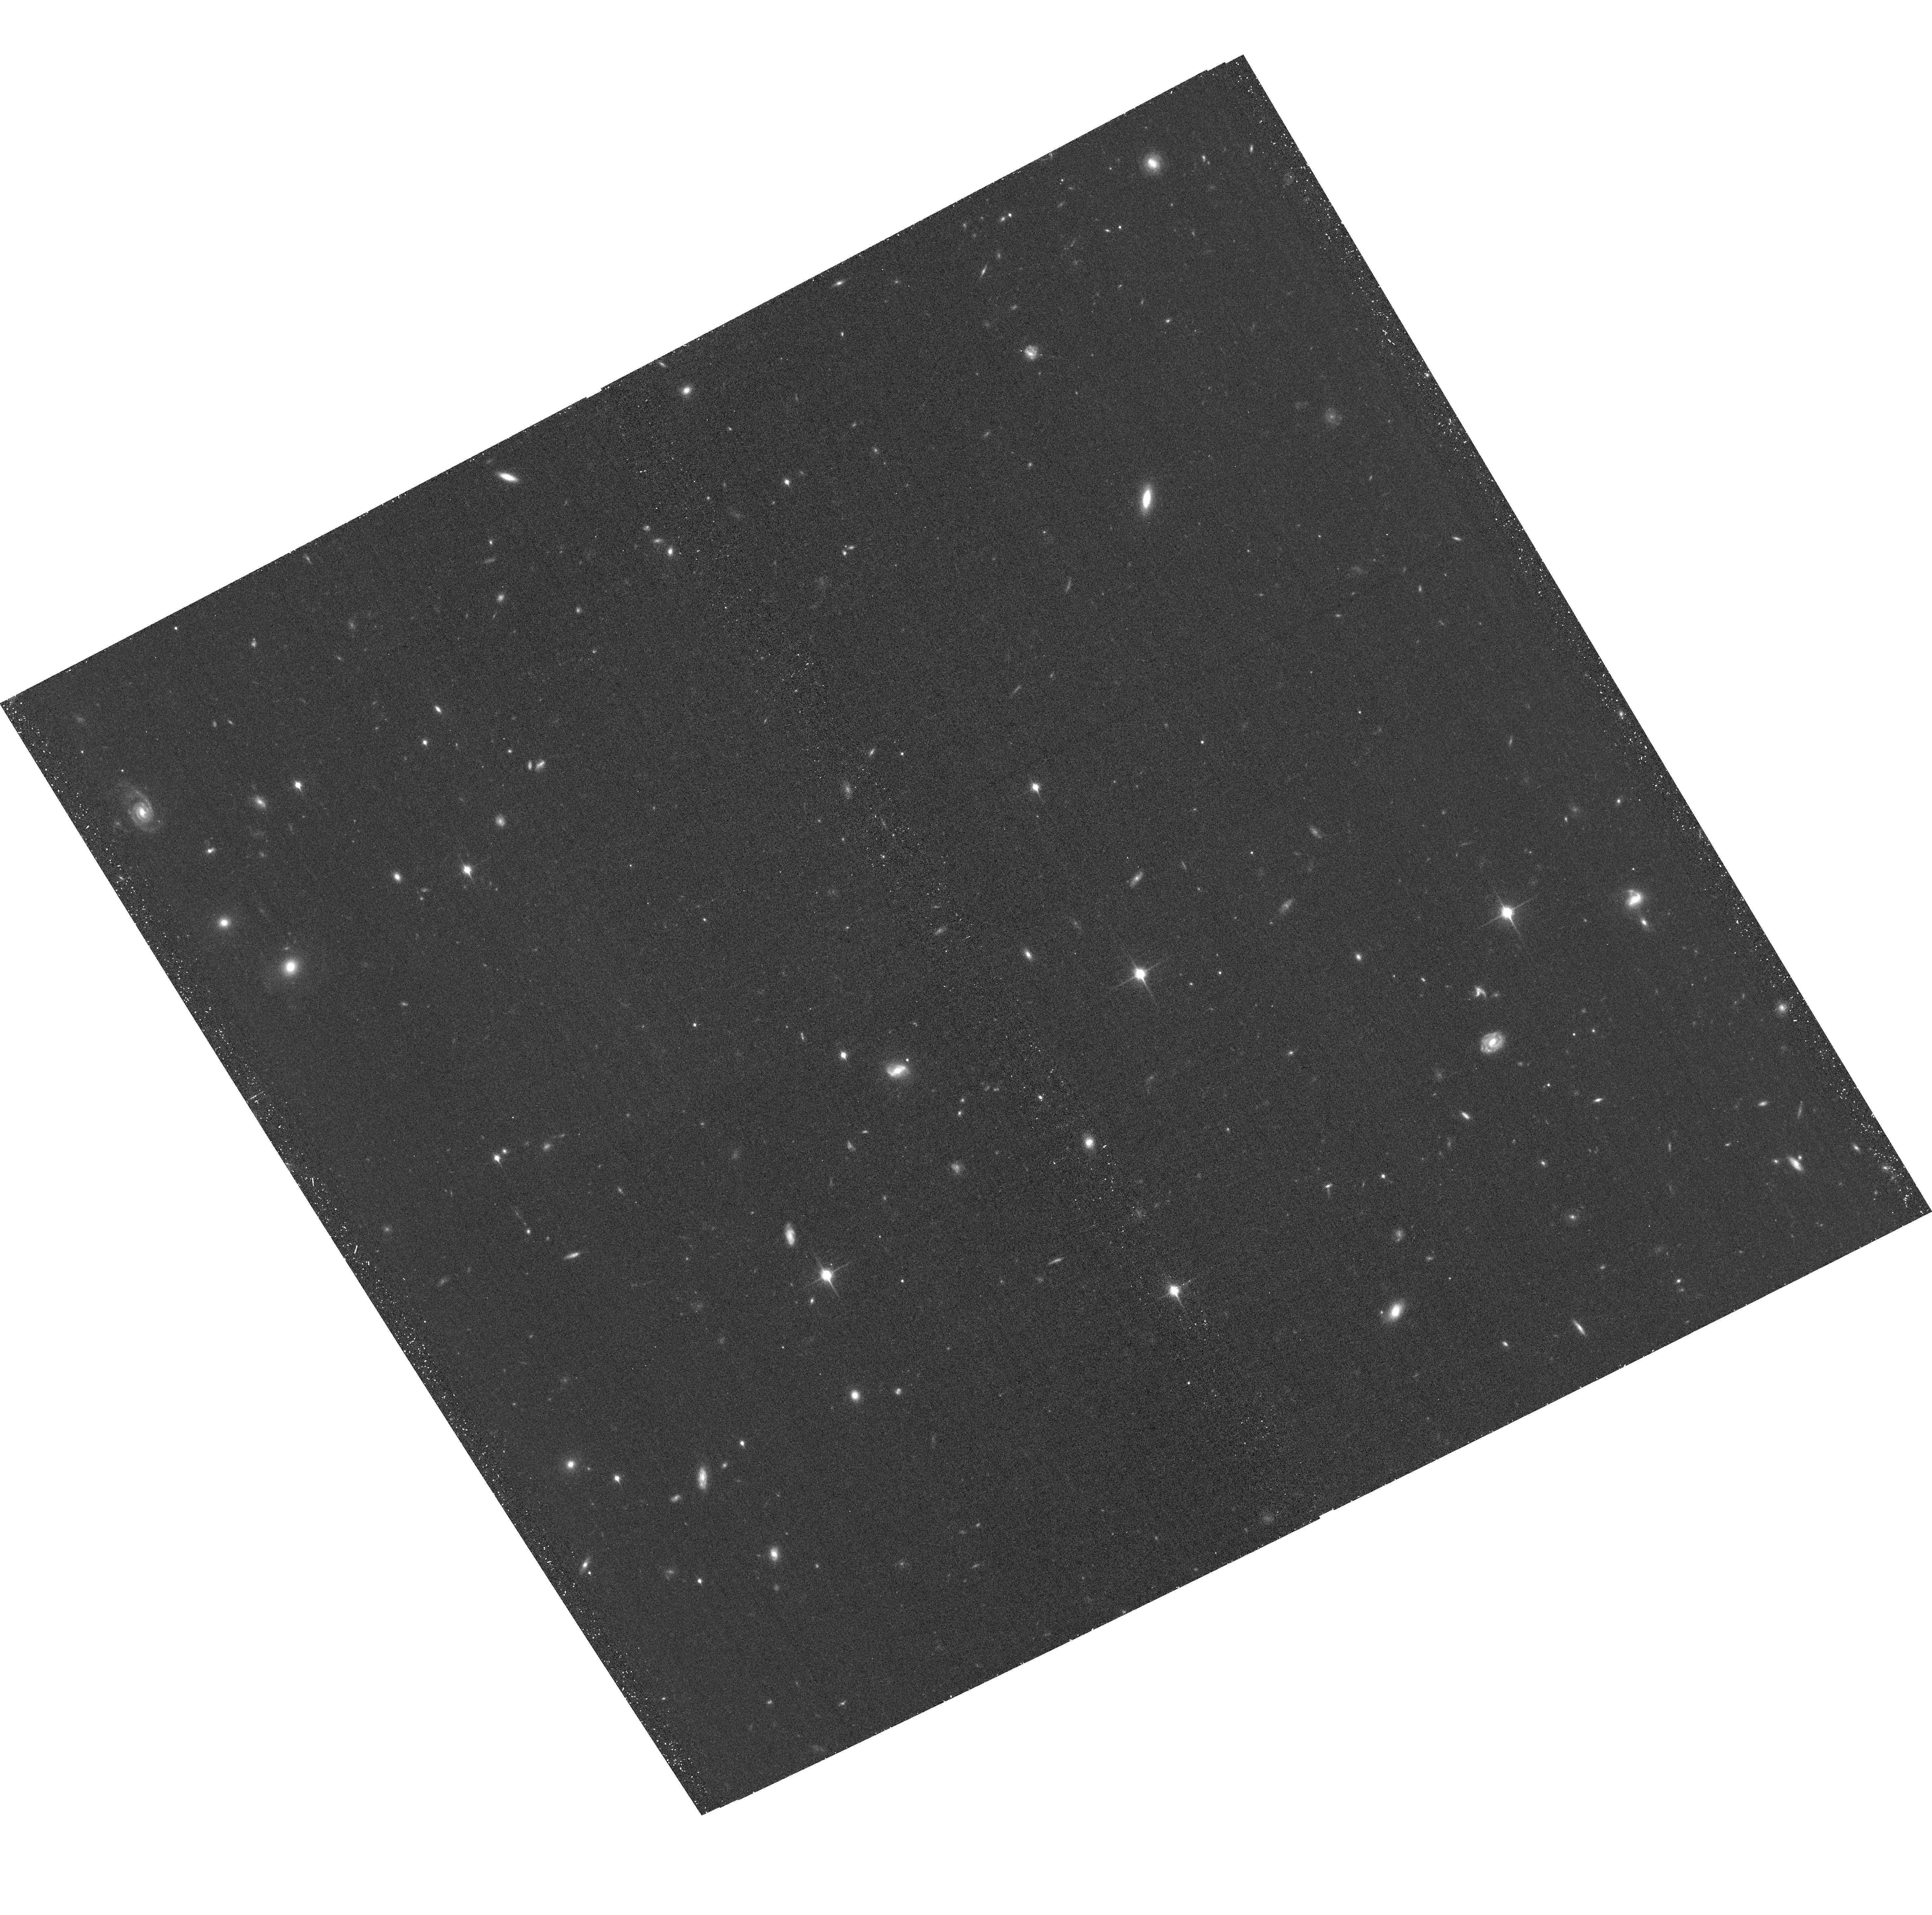
Target: CFBDSIRJ1458+10AB. Instrument: ACS/WFC. Filter: F850LP. Exposure: 39 min. Observation ID: hst_15270_05_acs_wfc_f850lp_jdil05

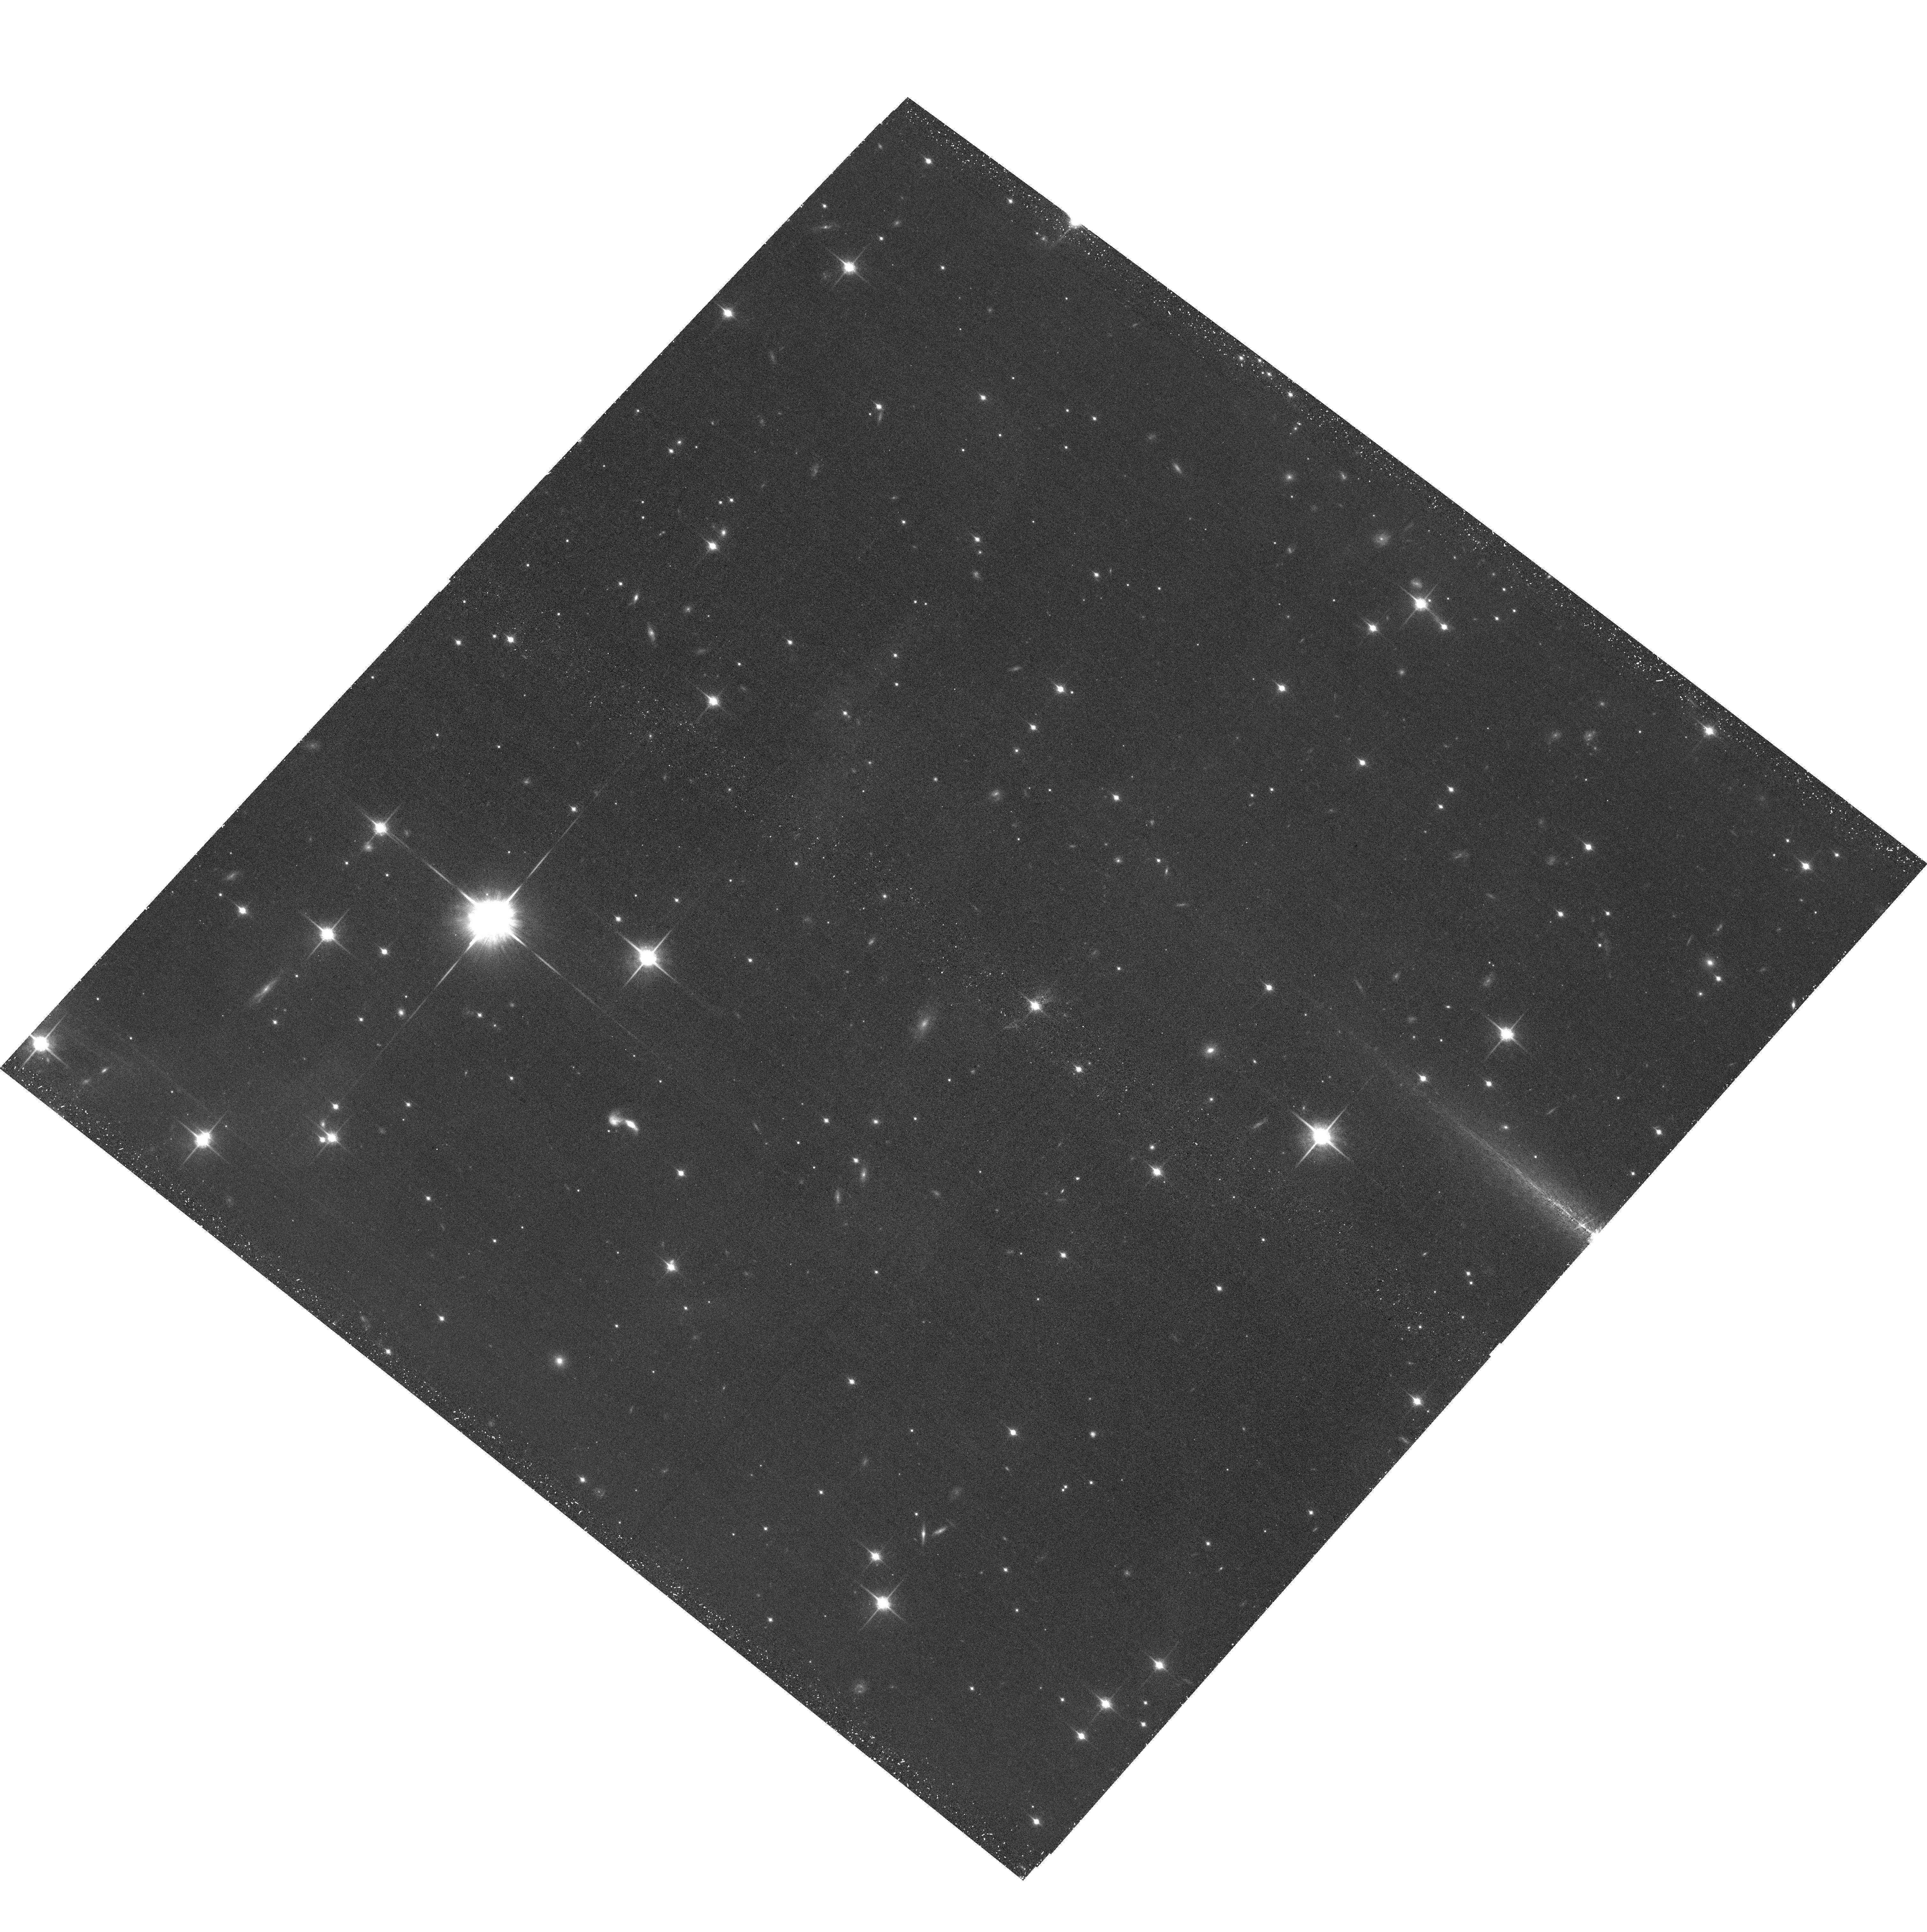
Target: WISEJ201547.05+664646.0. Instrument: ACS/WFC. Filter: F850LP. Exposure: 44 min. Observation ID: hst_15270_08_acs_wfc_f850lp_jdil08

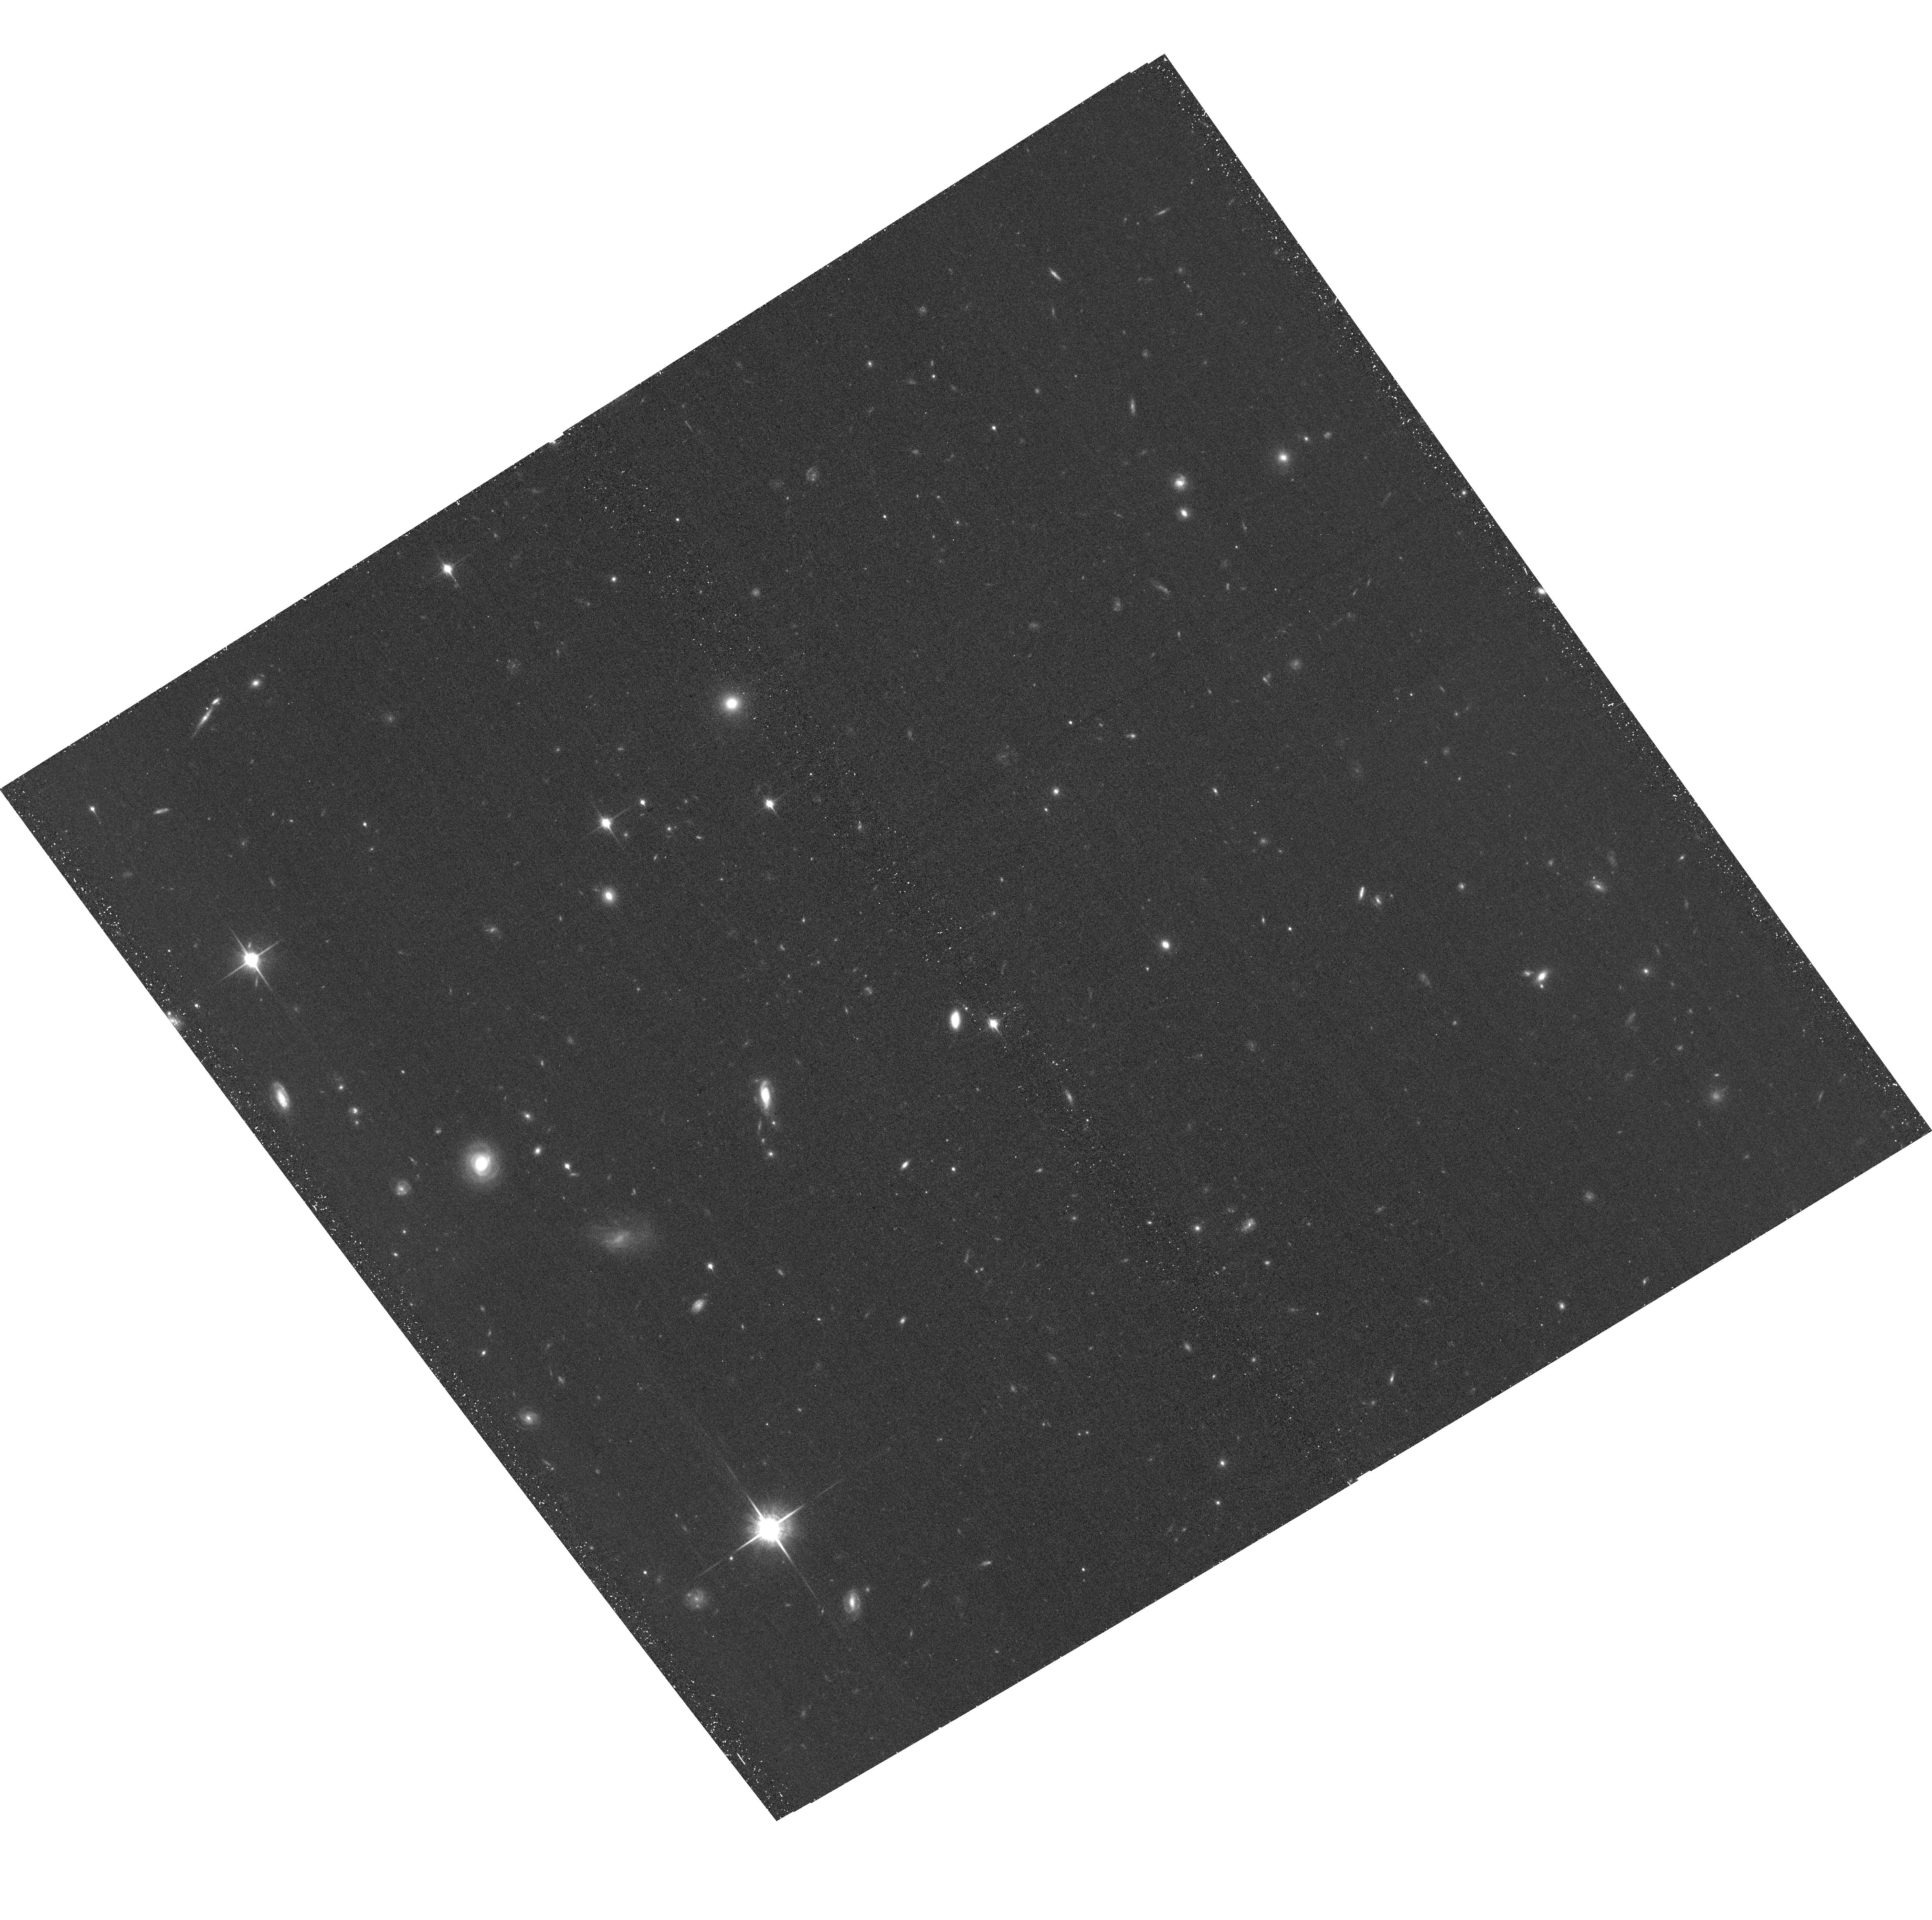
Target: WISEJ095259.29+195508.1. Instrument: ACS/WFC. Filter: F850LP. Exposure: 39 min. Observation ID: hst_15270_04_acs_wfc_f850lp_jdil04

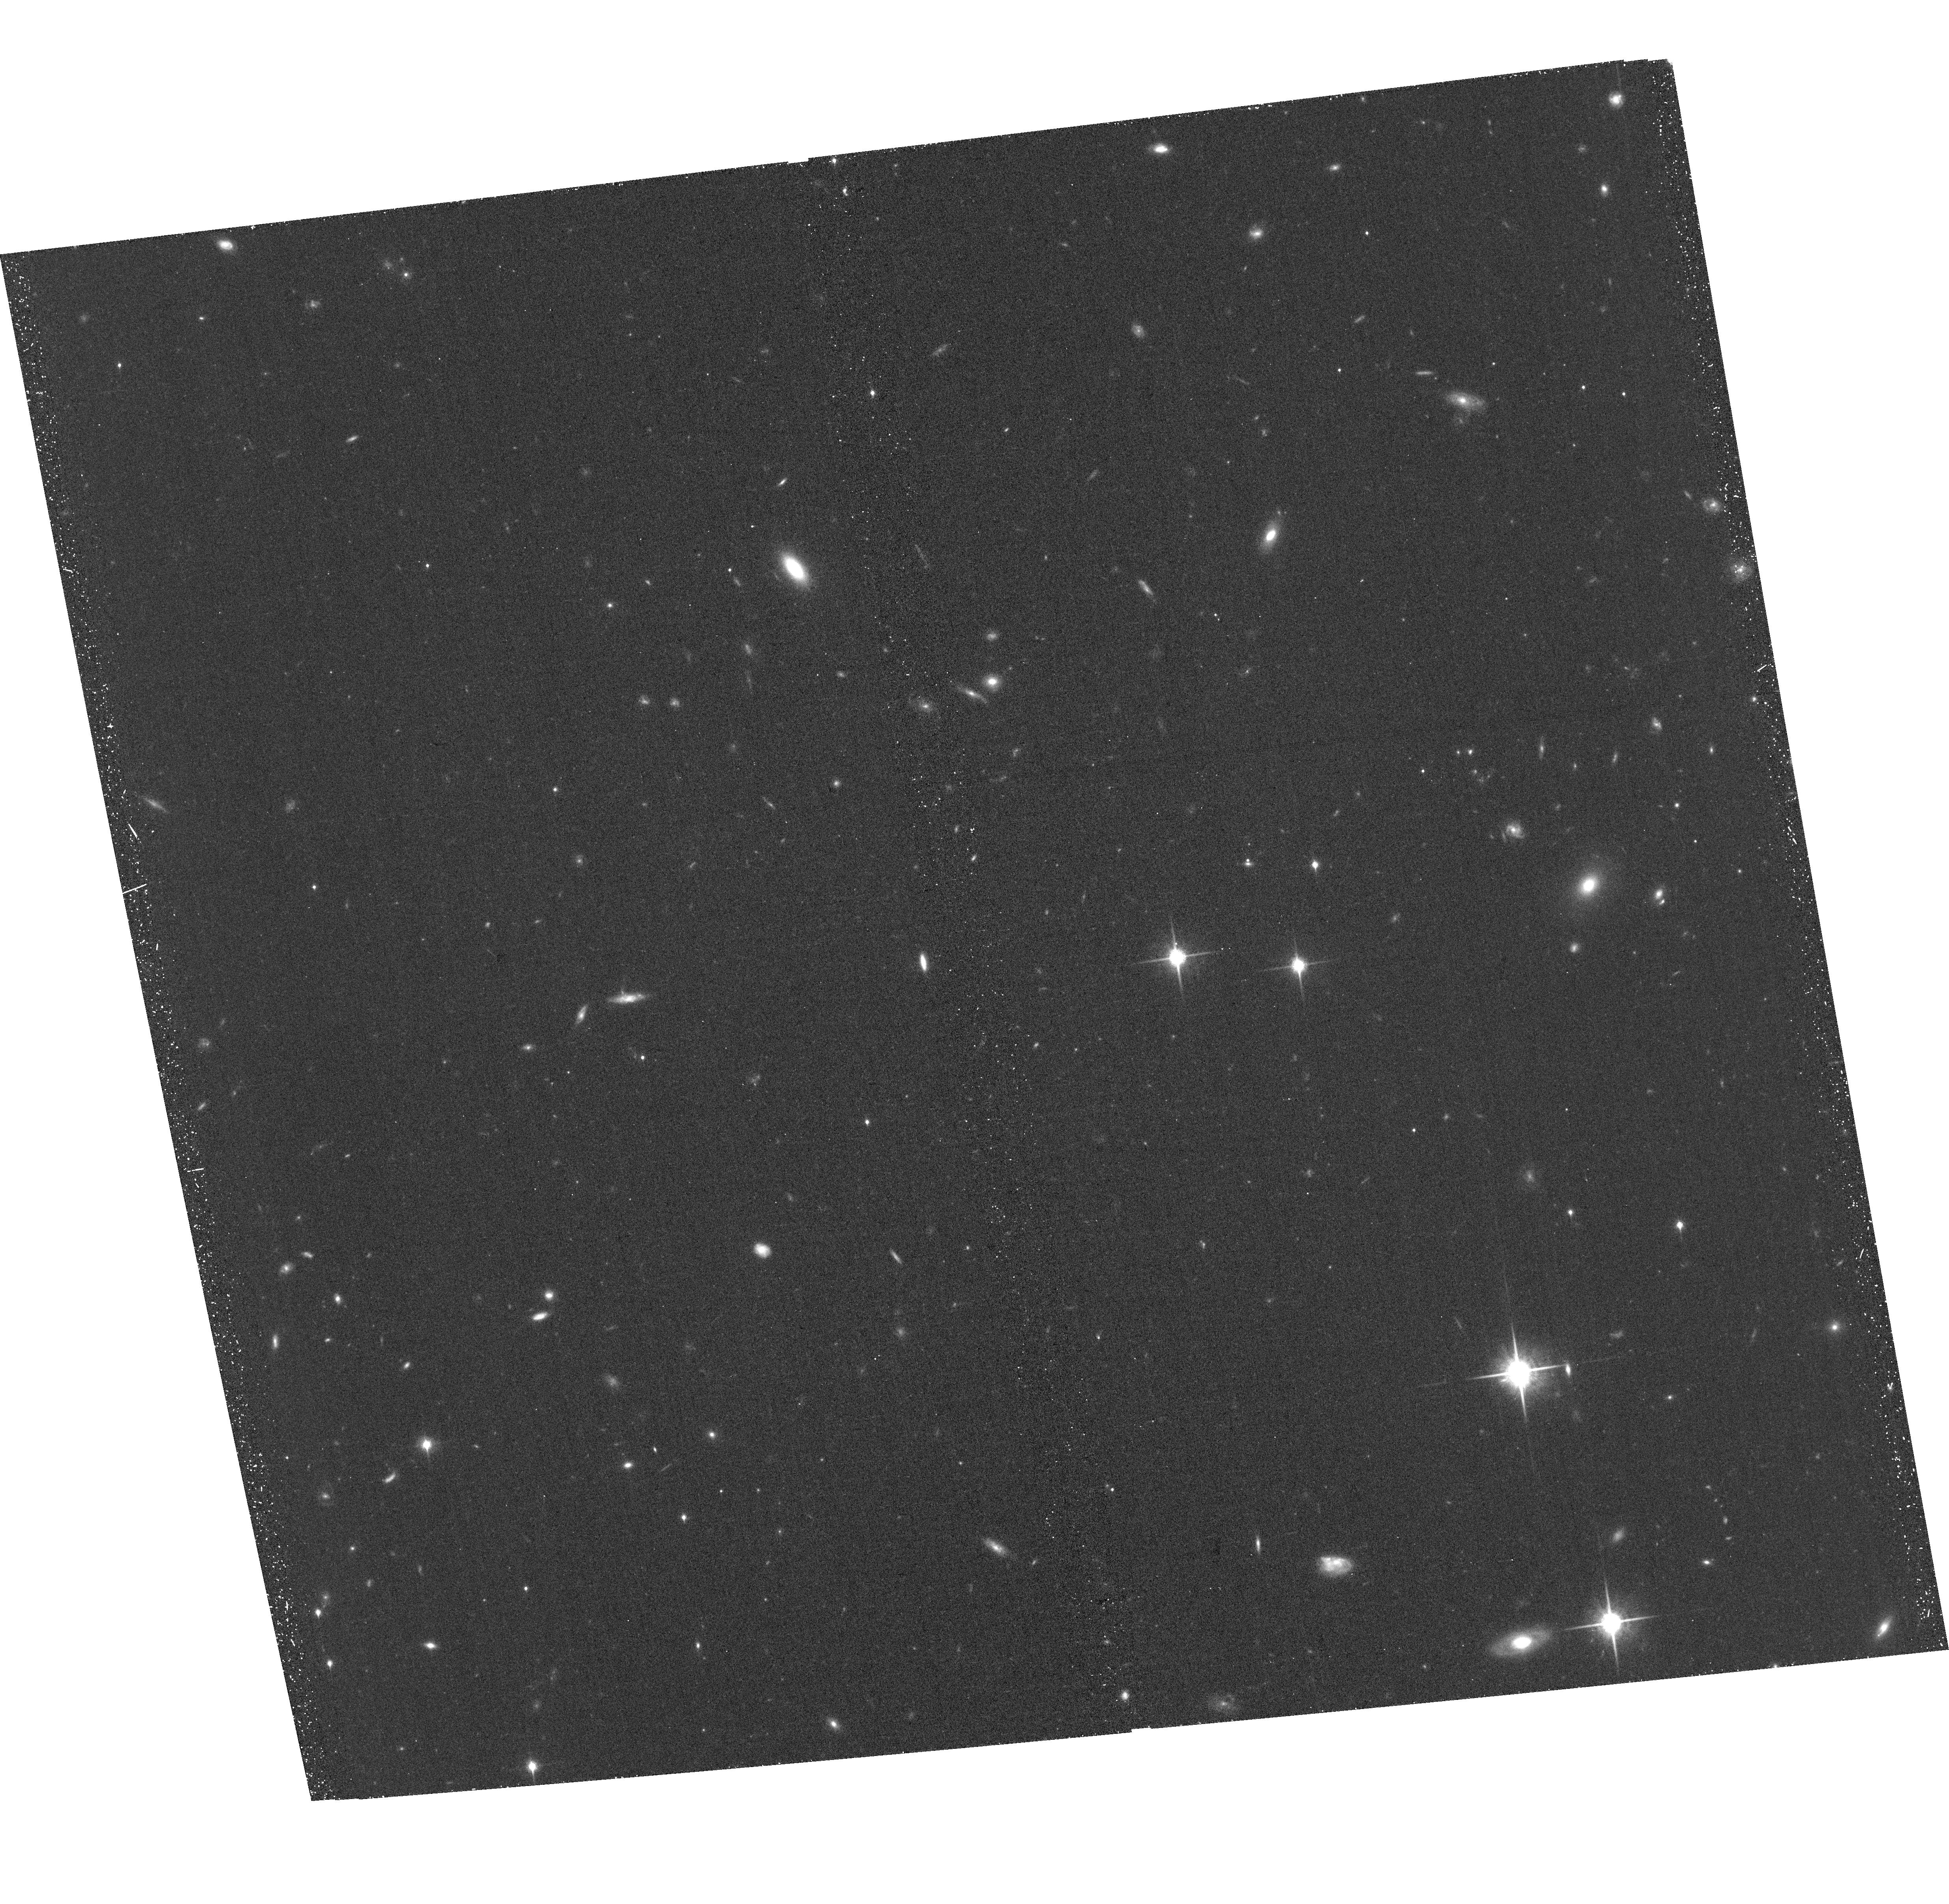
Target: WISEJ090649.35+473538.5. Instrument: ACS/WFC. Filter: F850LP. Exposure: 41 min. Observation ID: hst_15270_03_acs_wfc_f850lp_jdil03

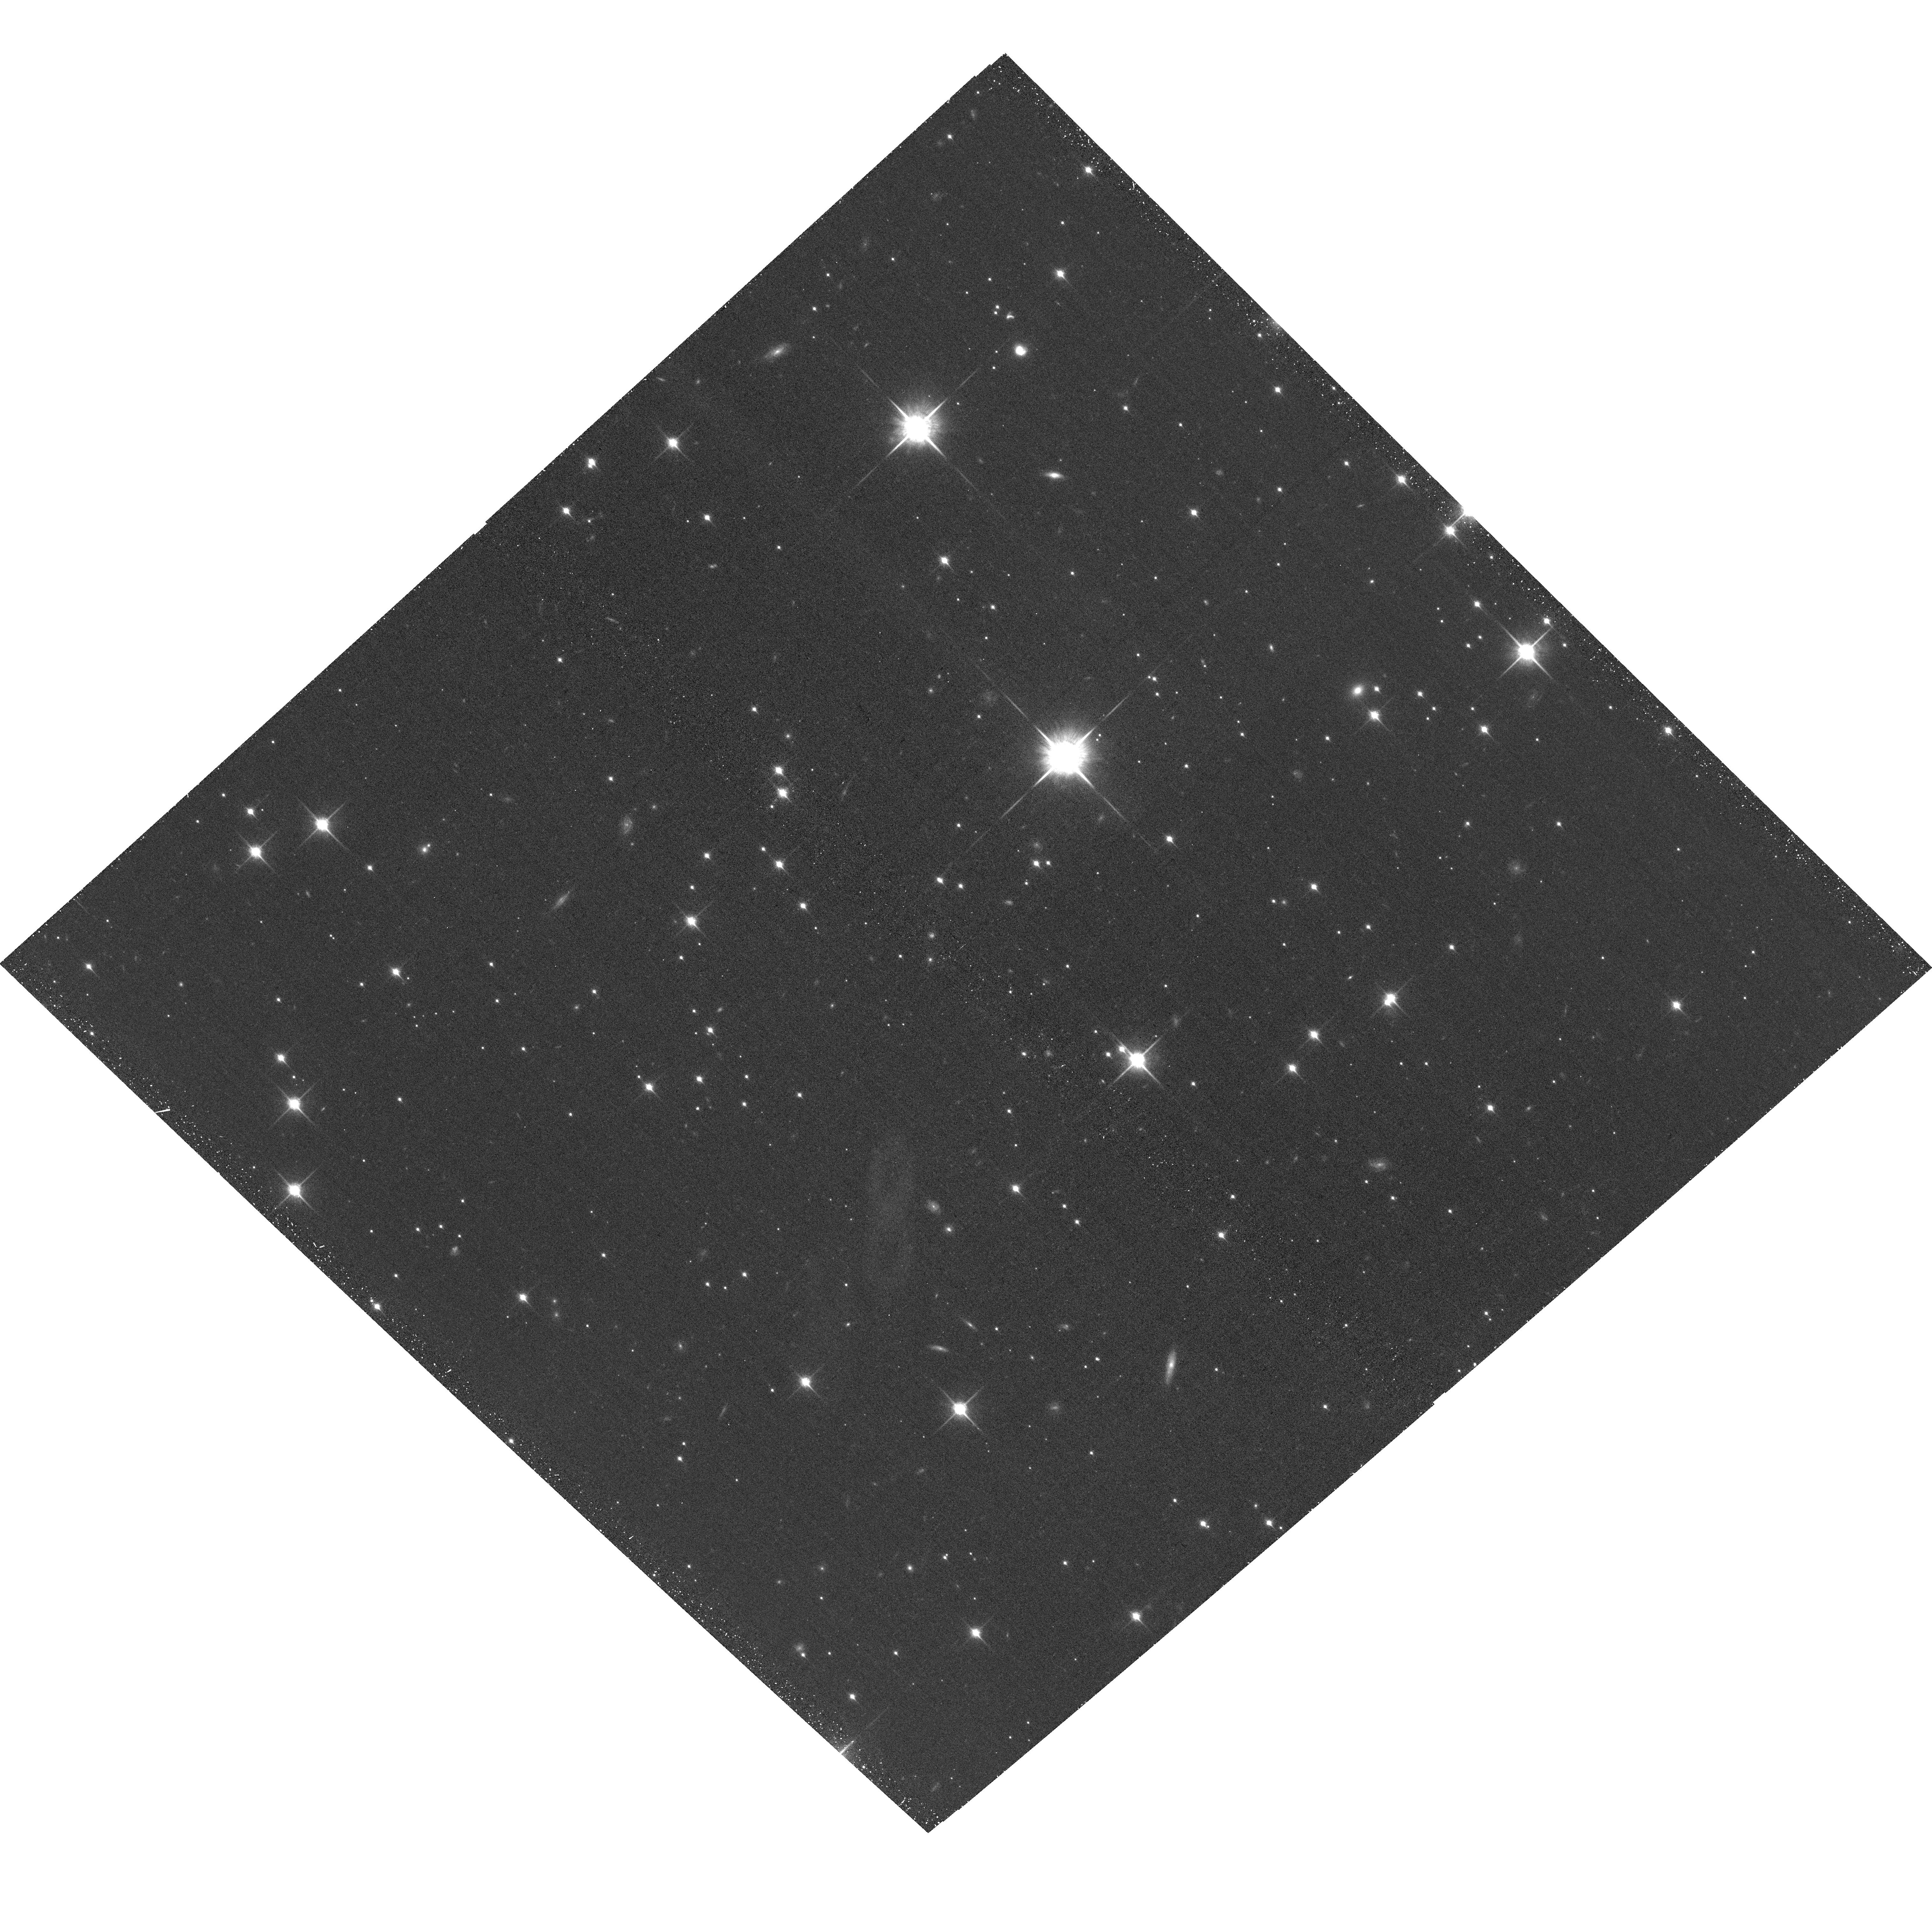
Target: WISEJ162208.93-095934.4. Instrument: ACS/WFC. Filter: F850LP. Exposure: 39 min. Observation ID: hst_15270_06_acs_wfc_f850lp_jdil06

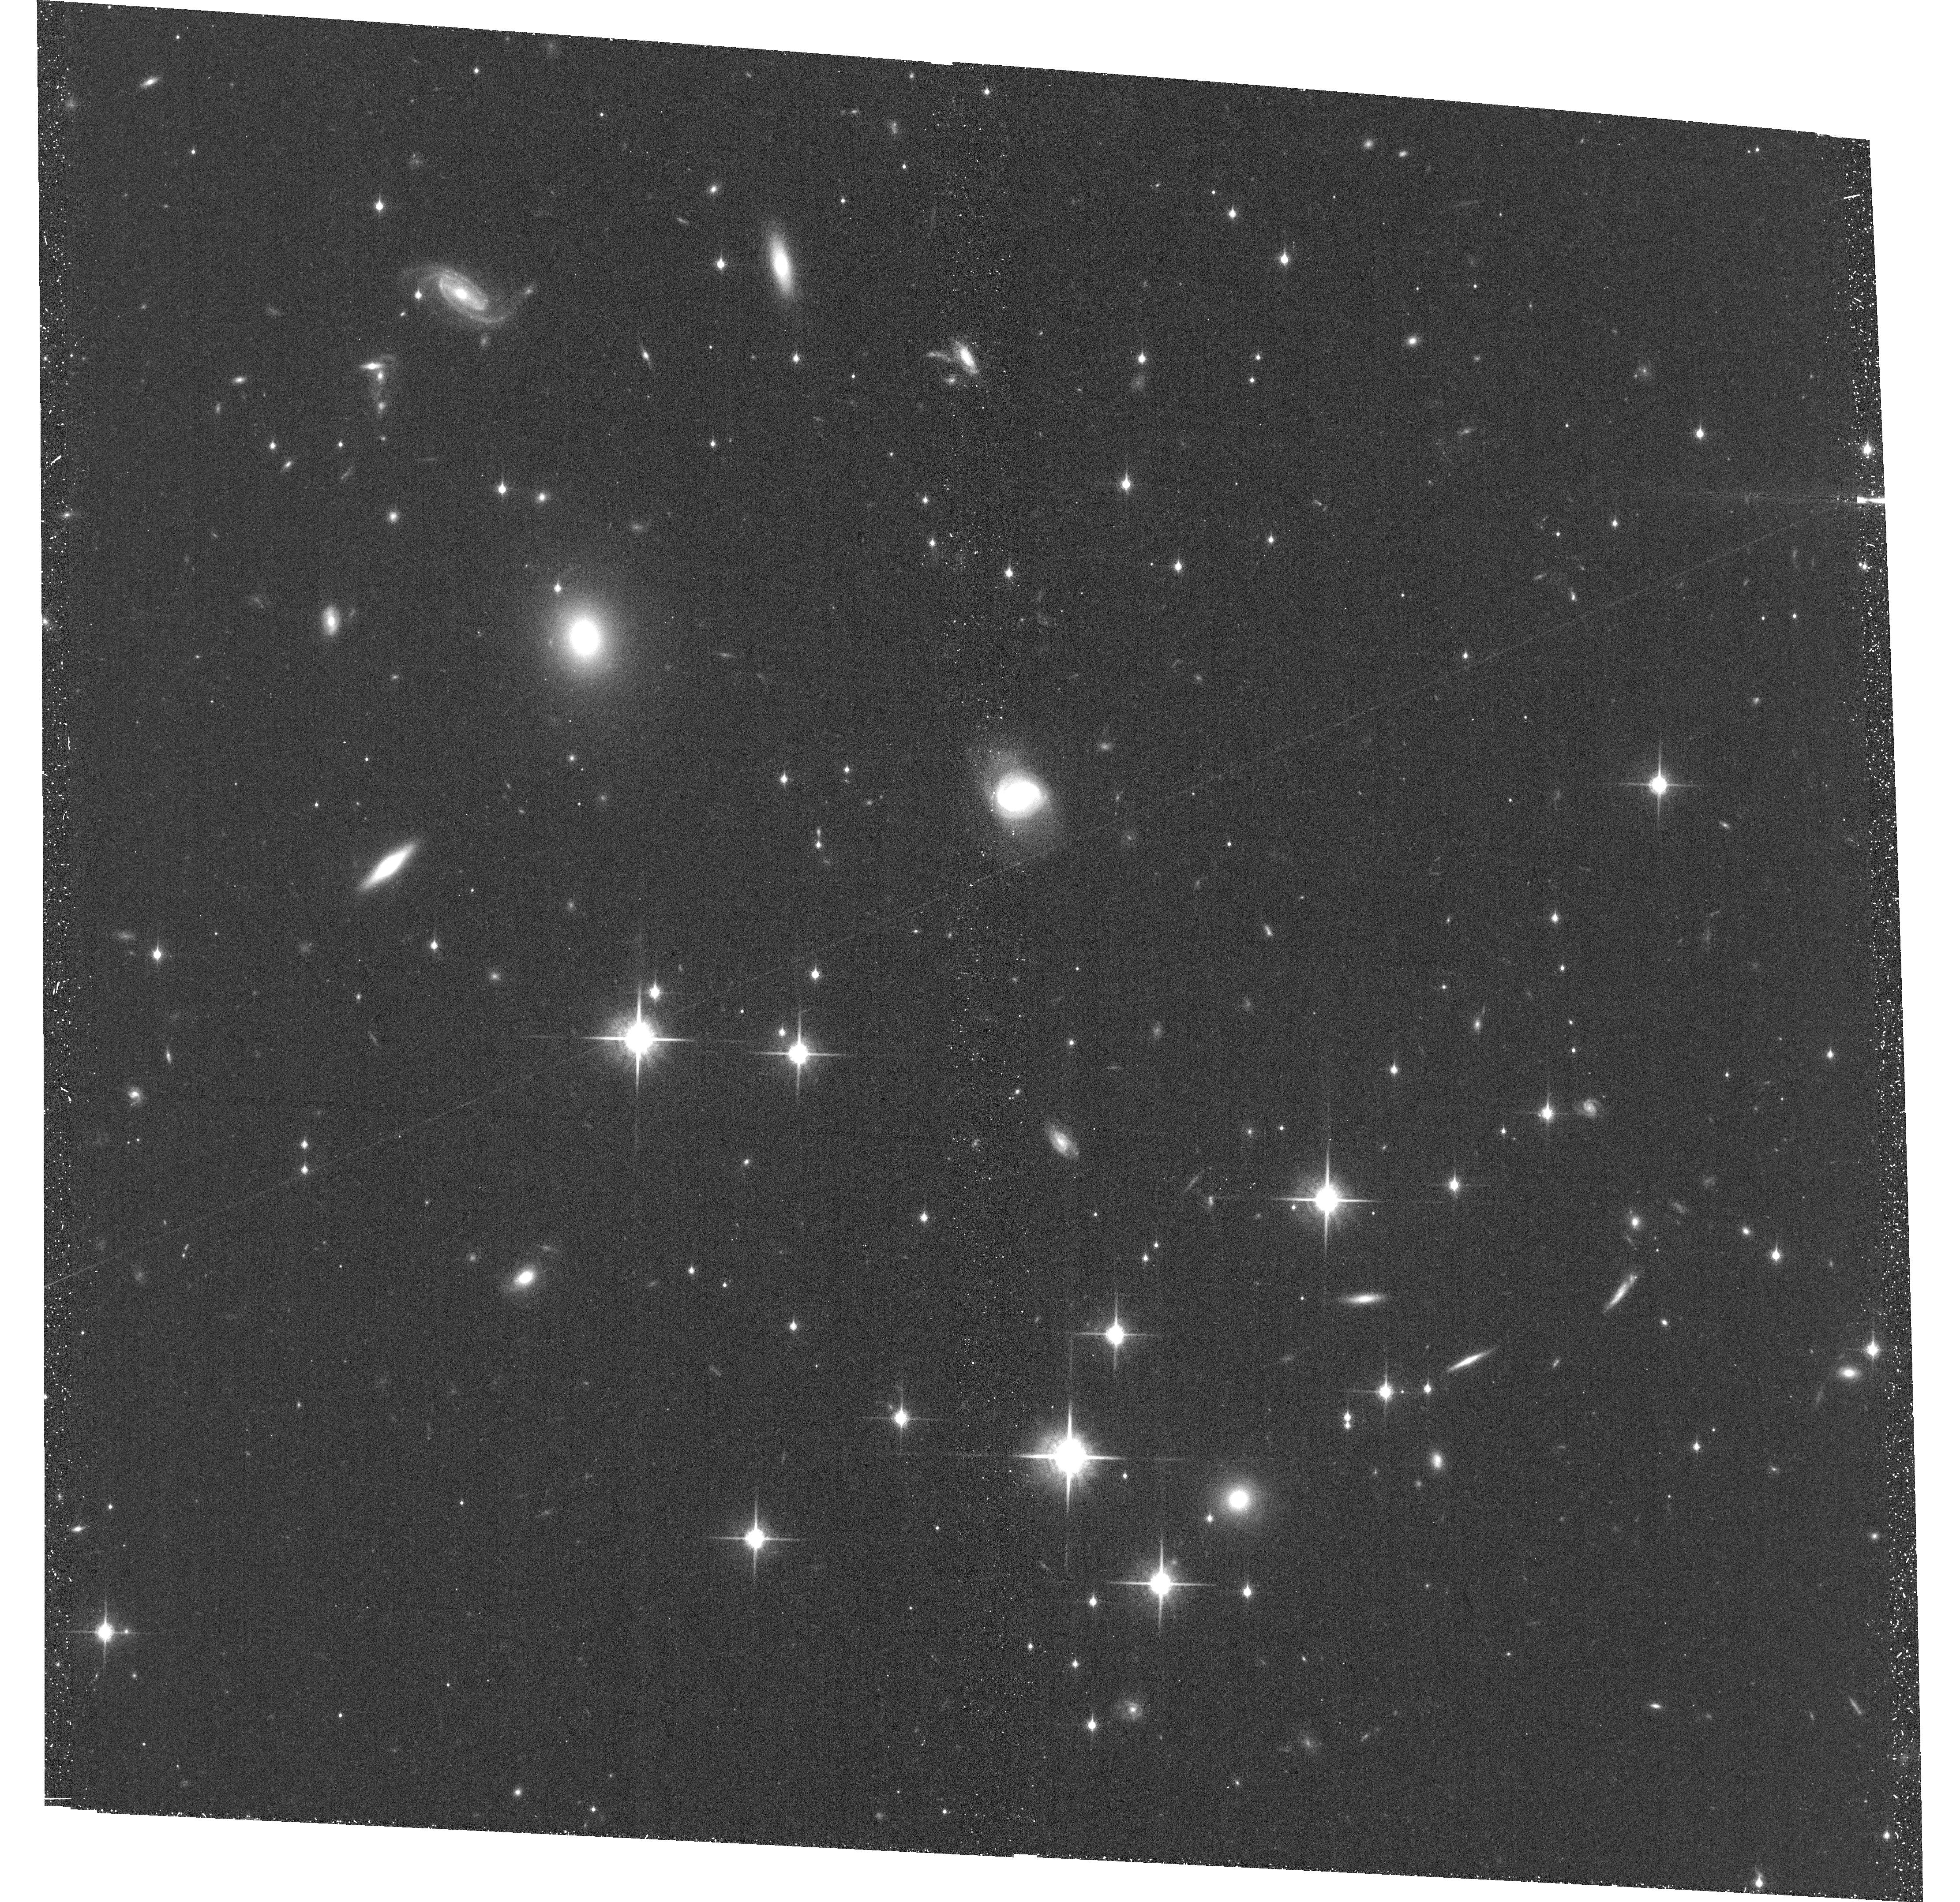
Target: WISEJ014656.66+423410.0. Instrument: ACS/WFC. Filter: F850LP. Exposure: 40 min. Observation ID: hst_15270_01_acs_wfc_f850lp_jdil01

The Coolest Sample of Brown Dwarf Dynamical Masses (PI: Dupuy, Trent J.)

We propose a 3-year orbit monitoring program to measure the first dynamical masses for brown dwarfs below 1100 K. With projected separations of only 1-2 AU, our targets are among the tightest substellar visual binaries ever found and are amenable to orbit determinations within only a few years. When combined with our parallax determinations, these data will yield dynamical masses with <10% uncertainties. Our targets have been discovered at the limits of existing facilities and thus promise to be the only viable objects in this temperature regime (350-1000 K) for direct mass measurements during the JWST era.